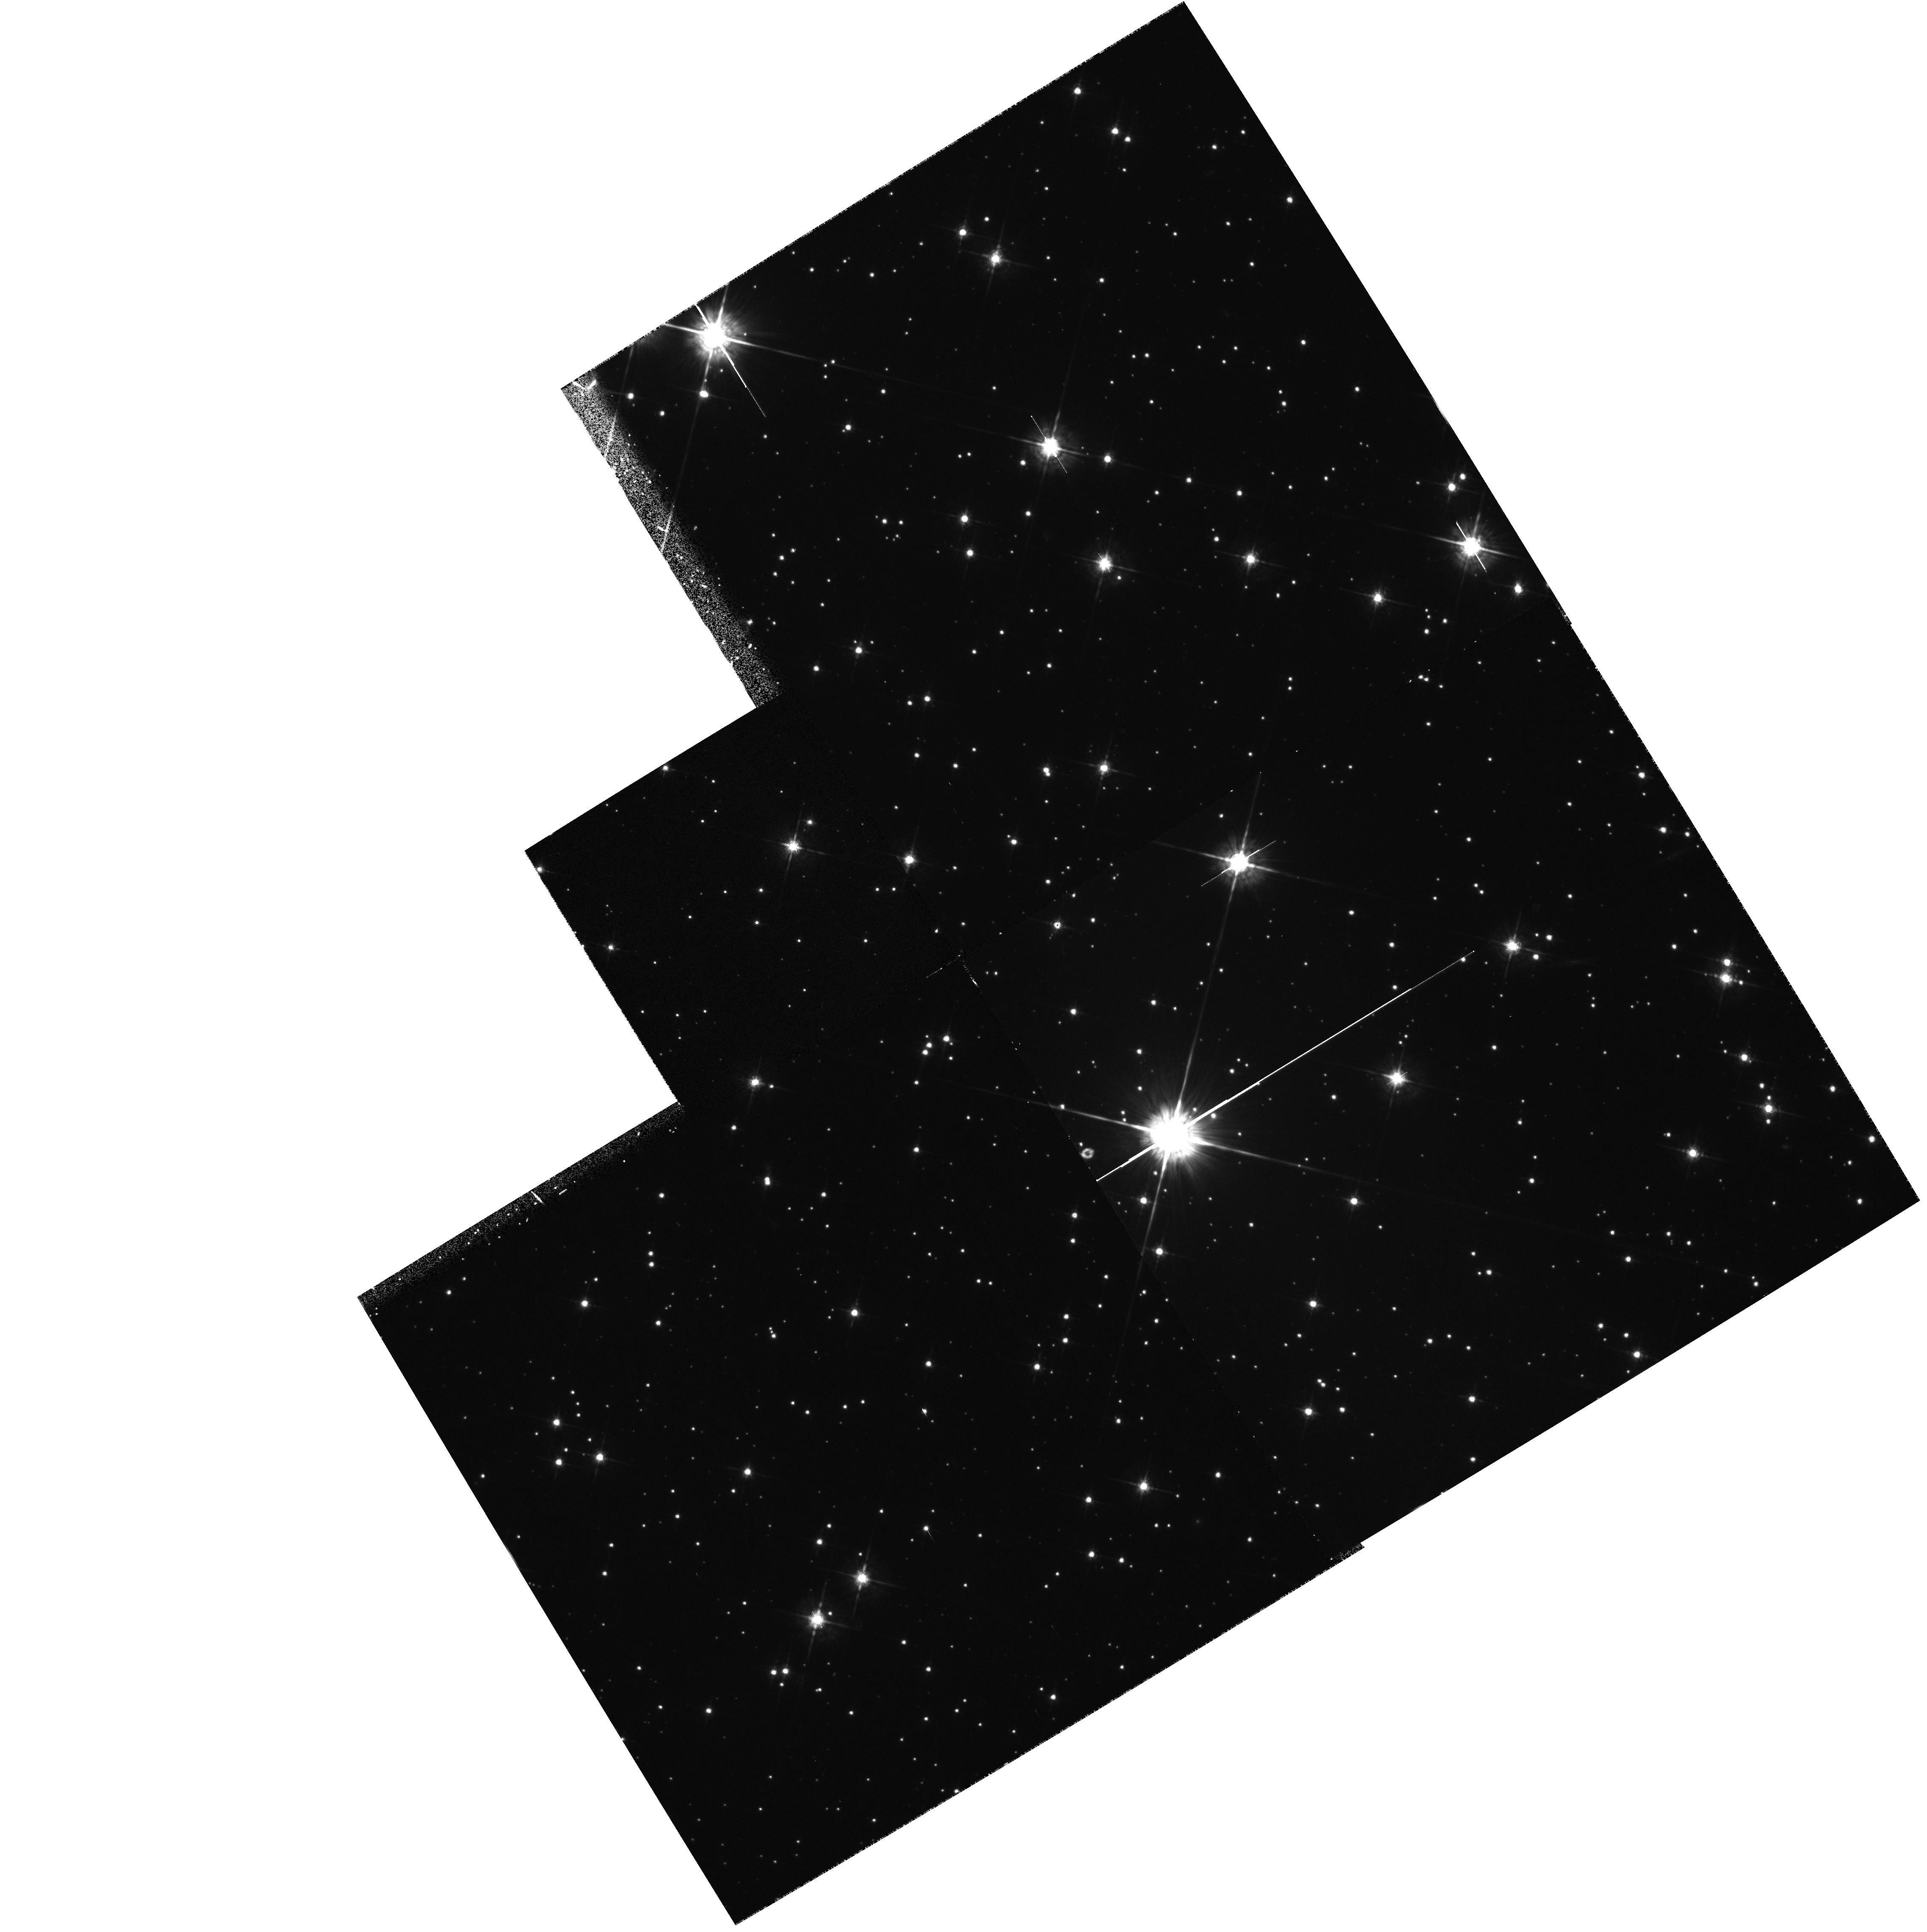
Target: PSR1957+20. Instrument: WFPC2/PC. Filter: F675W. Exposure: 30 min. Observation ID: hst_5390_04_wfpc2_pc_f675w_u28s04

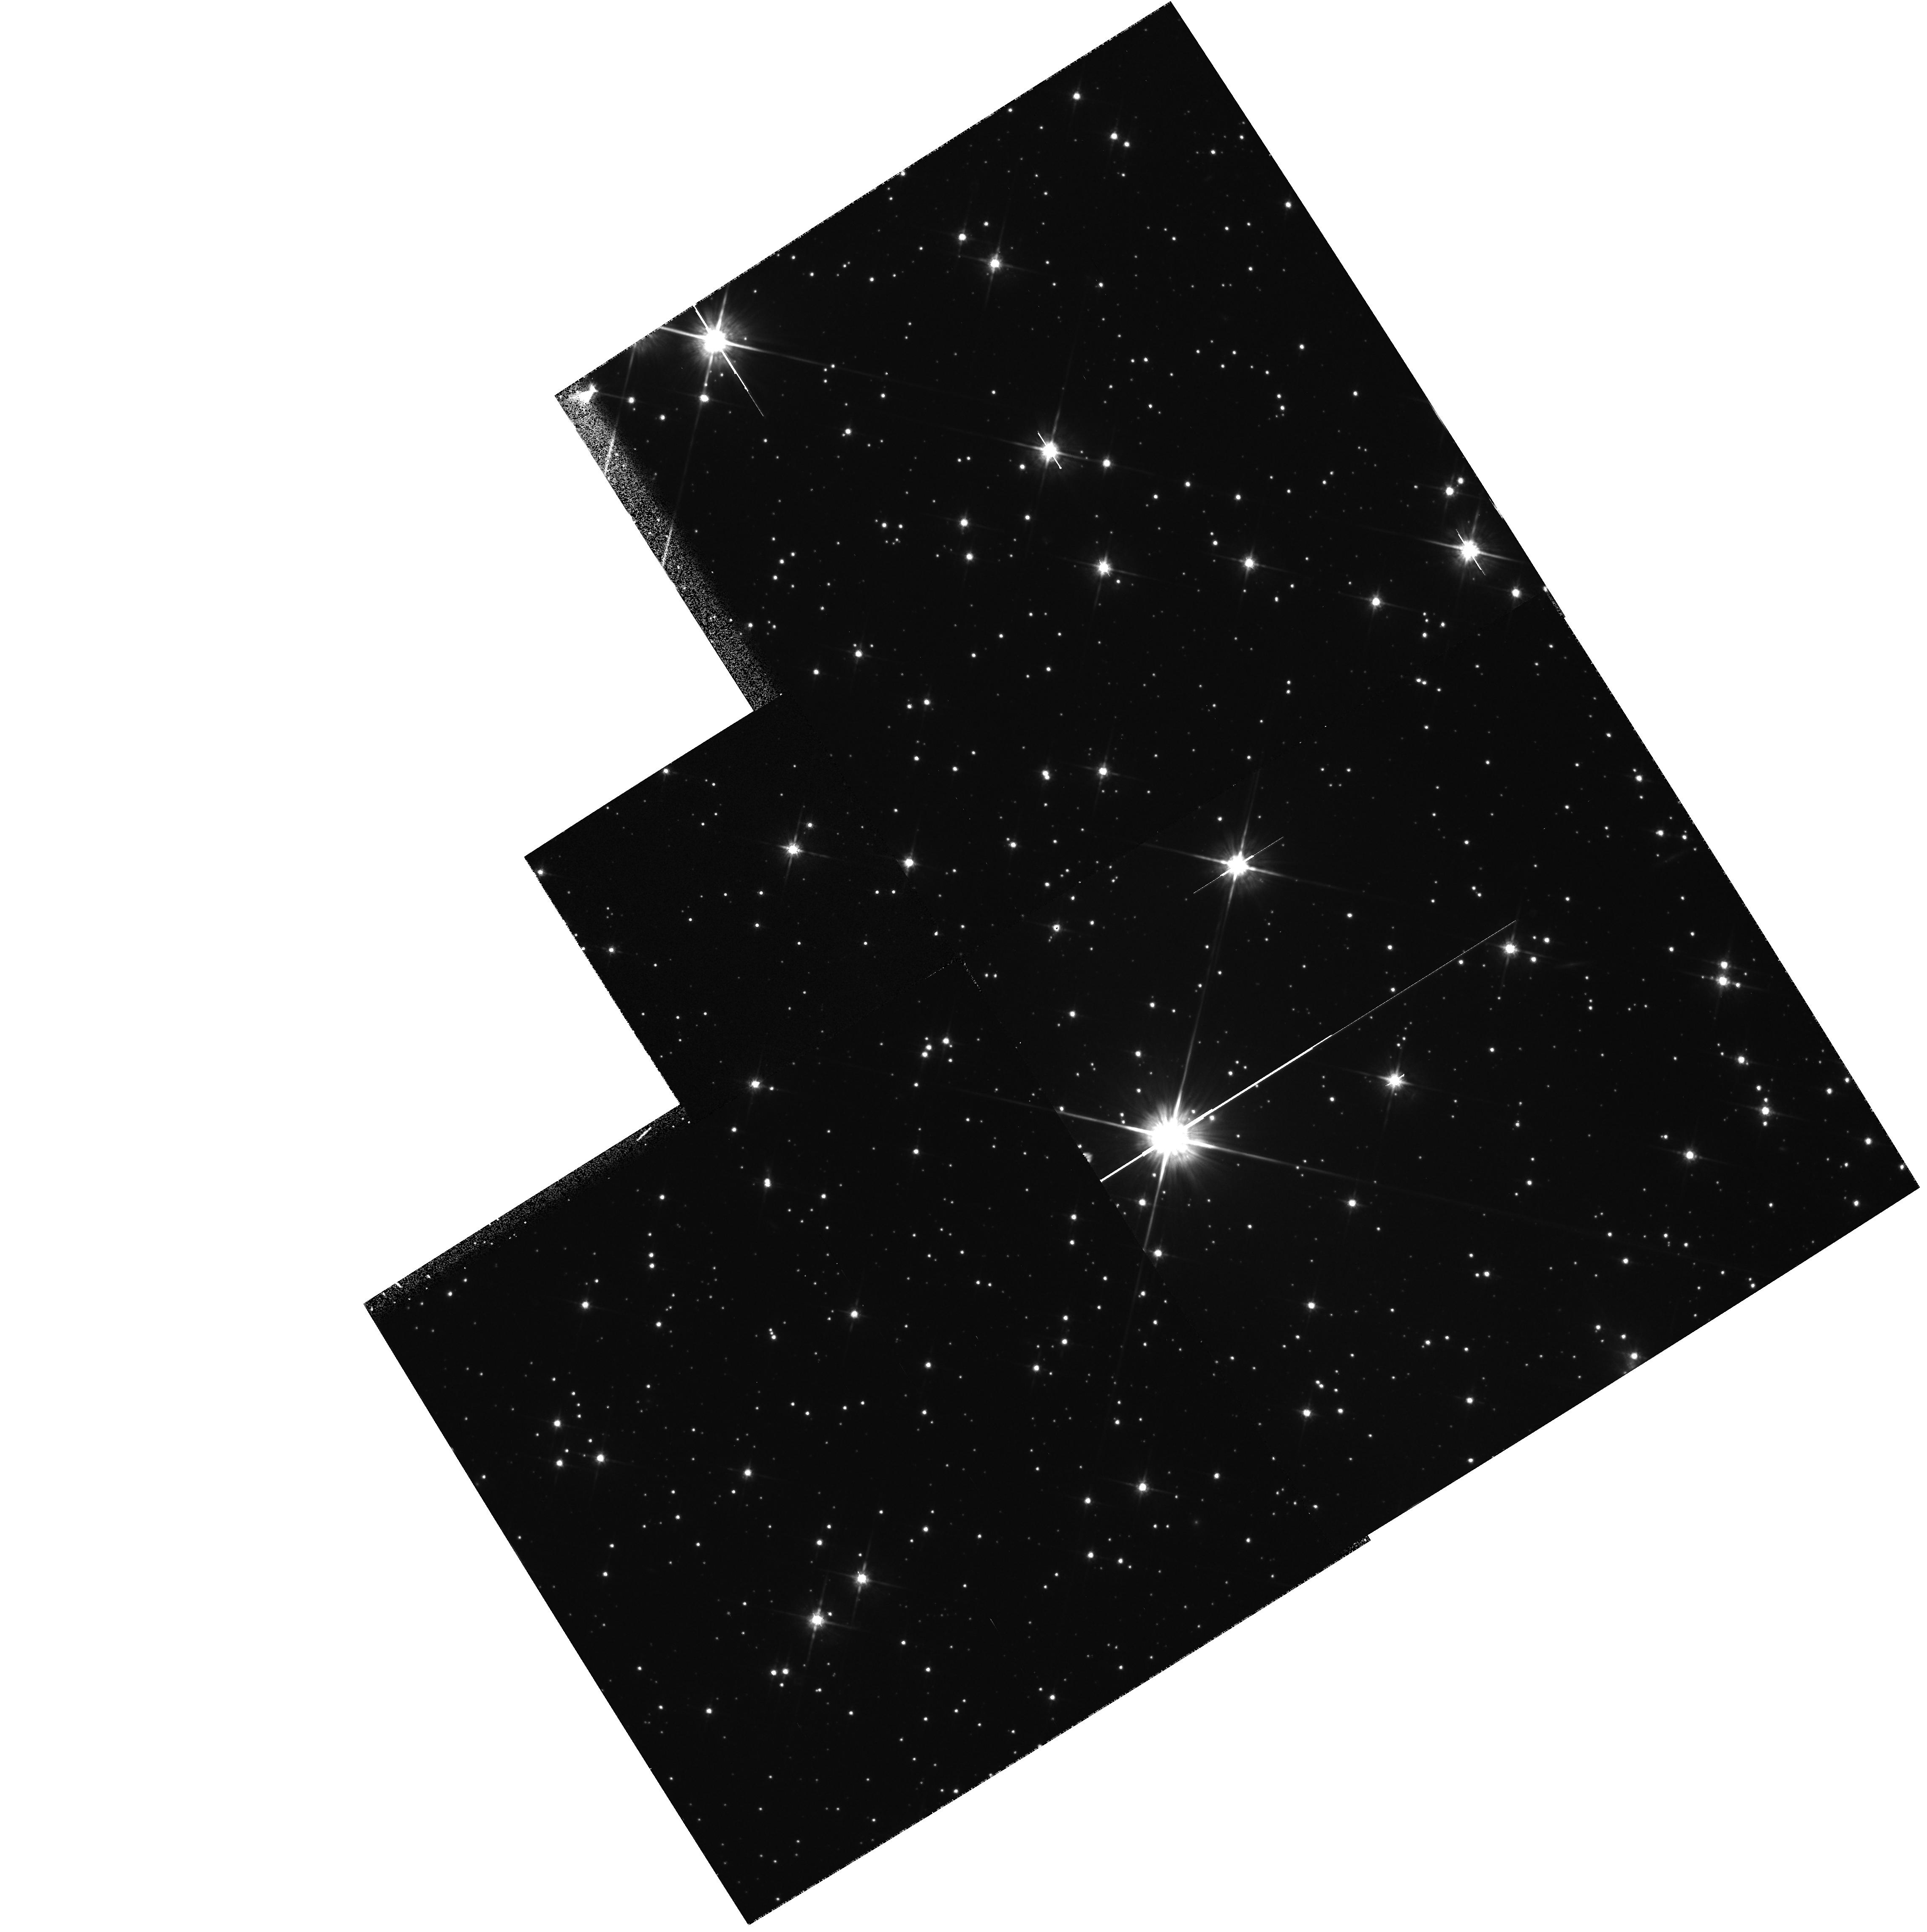
Target: PSR1957+20. Instrument: WFPC2/PC. Filter: F814W. Exposure: 30 min. Observation ID: hst_5390_02_wfpc2_pc_f814w_u28s02

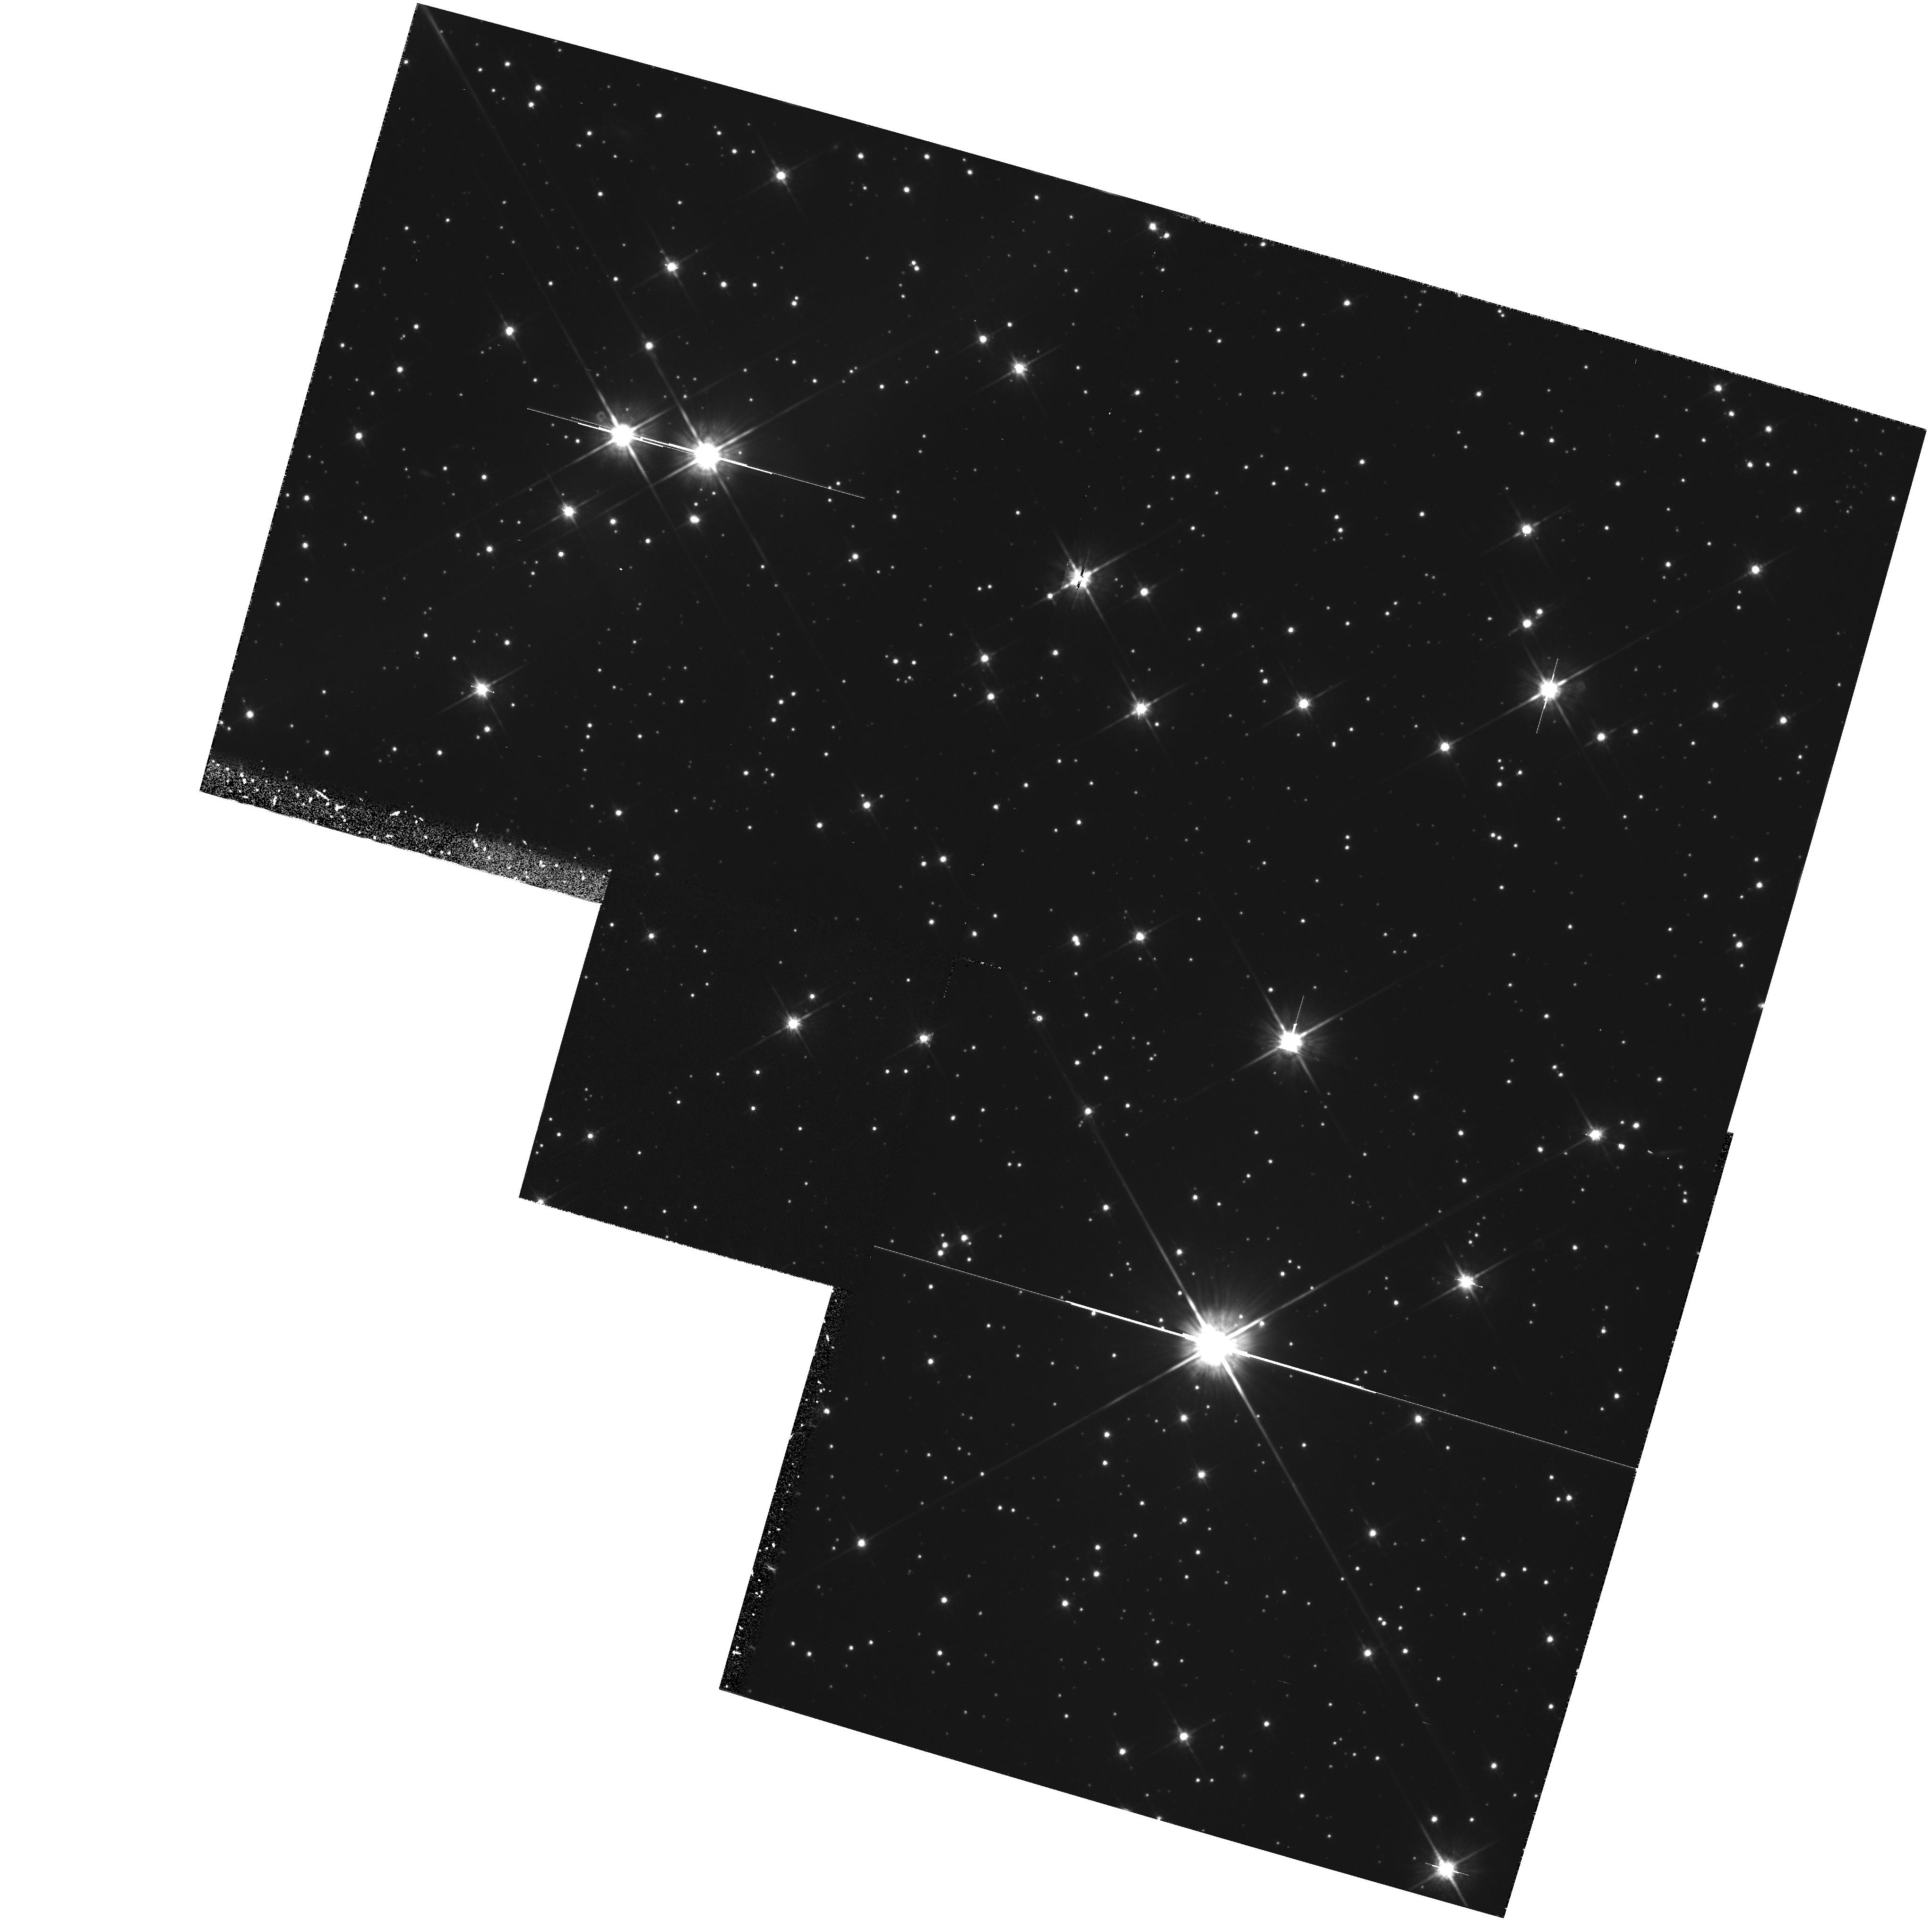
Target: PSR1957+20. Instrument: WFPC2/PC. Filter: F814W. Exposure: 30 min. Observation ID: hst_5390_01_wfpc2_pc_f814w_u28s01

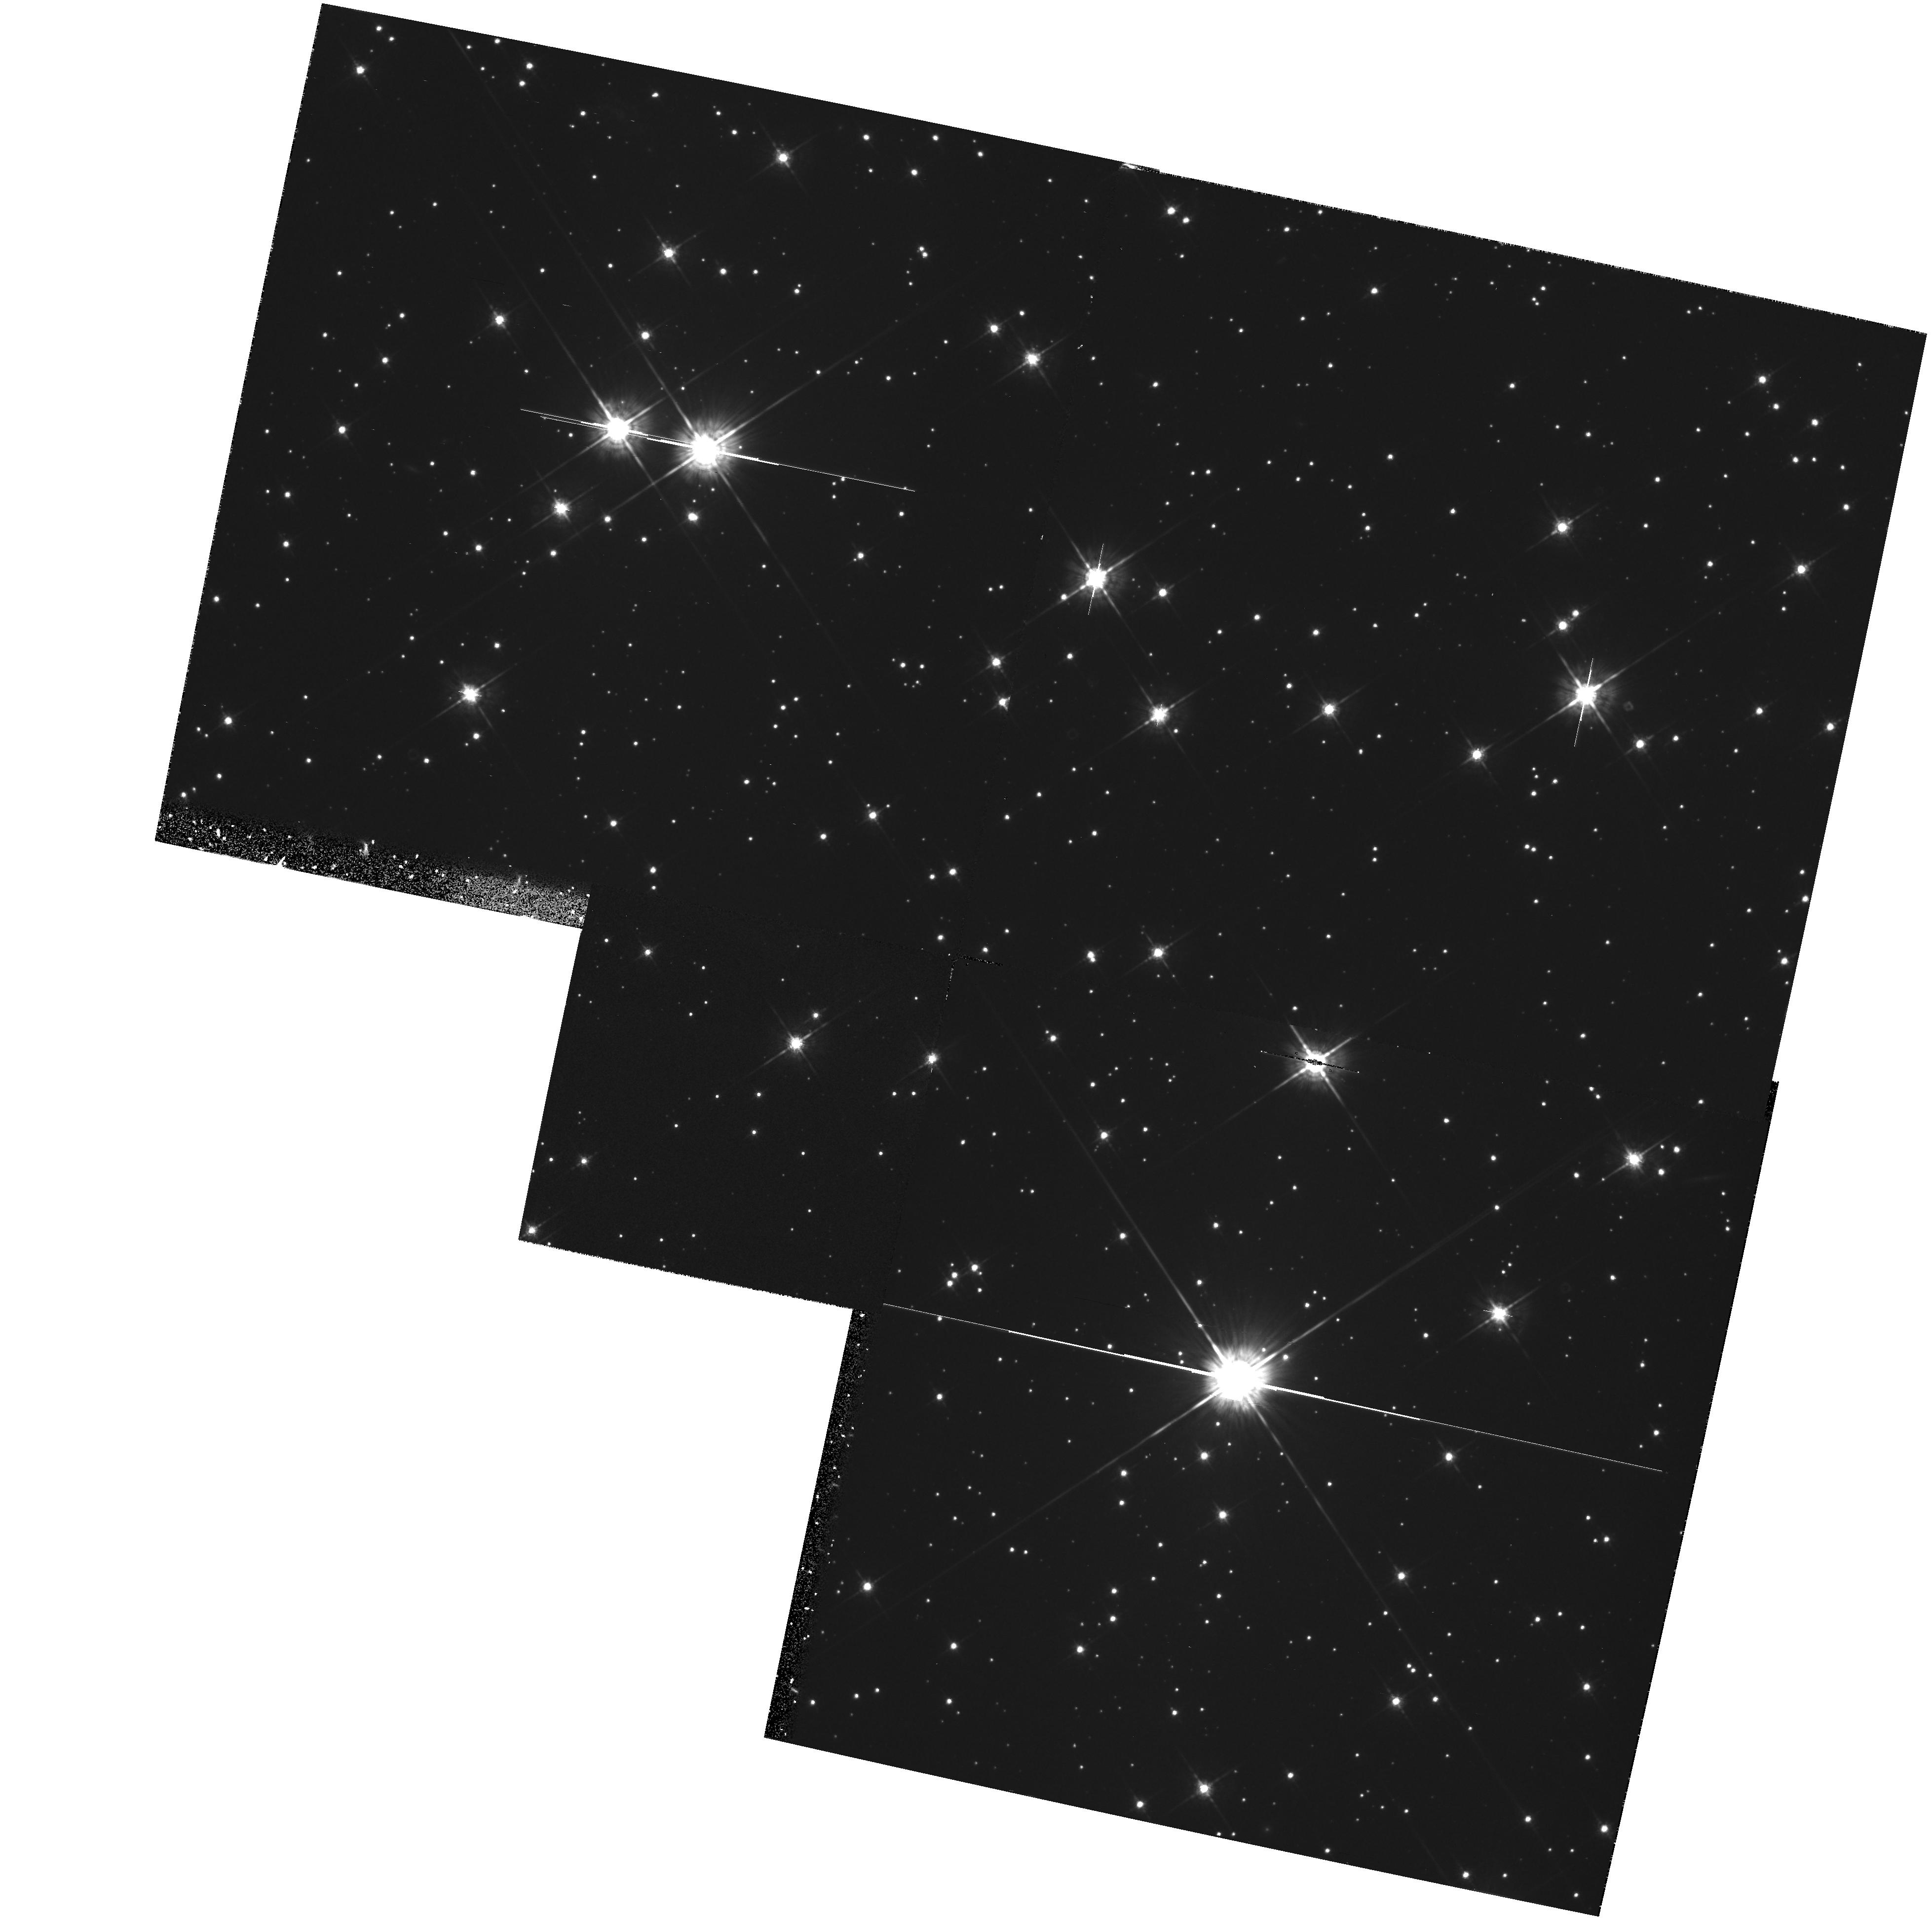
Target: PSR1957+20. Instrument: WFPC2/PC. Filter: F675W. Exposure: 30 min. Observation ID: hst_5390_03_wfpc2_pc_f675w_u28s03

OBSERVATIONS OF THE ABLATED COMPANION OF AN ECLIPSING PULSAR (PI: Fruchter, Andrew S.)

Although the effect of millisecond pulsars on their companions is often spectacular and the range of observable features great, the means by which these pulsars ablate their companions, the physics of the pulsar eclipse and the evolutionary history of these binaries remain poorly understood. Here we propose to study one of these remarkable systems, the eclipsing pulsar PSR B1957+20 The companion of this neutron star is heated on one side to nearly 8000 K by the spin-down radiation of the pulsar; yet the face of the companion away from the neutron star is astonishingly cool. HST data obtained by us indicate a temperature less 2600 K. The observations proposed here will allow us to measure the intensity and colors of this system at minimum. This will provide valuable information on the size of the companion, and on the inclination of the binary orbit, both of which are vital for understanding the nature of pulsar eclipse and constraining the binary evolution.